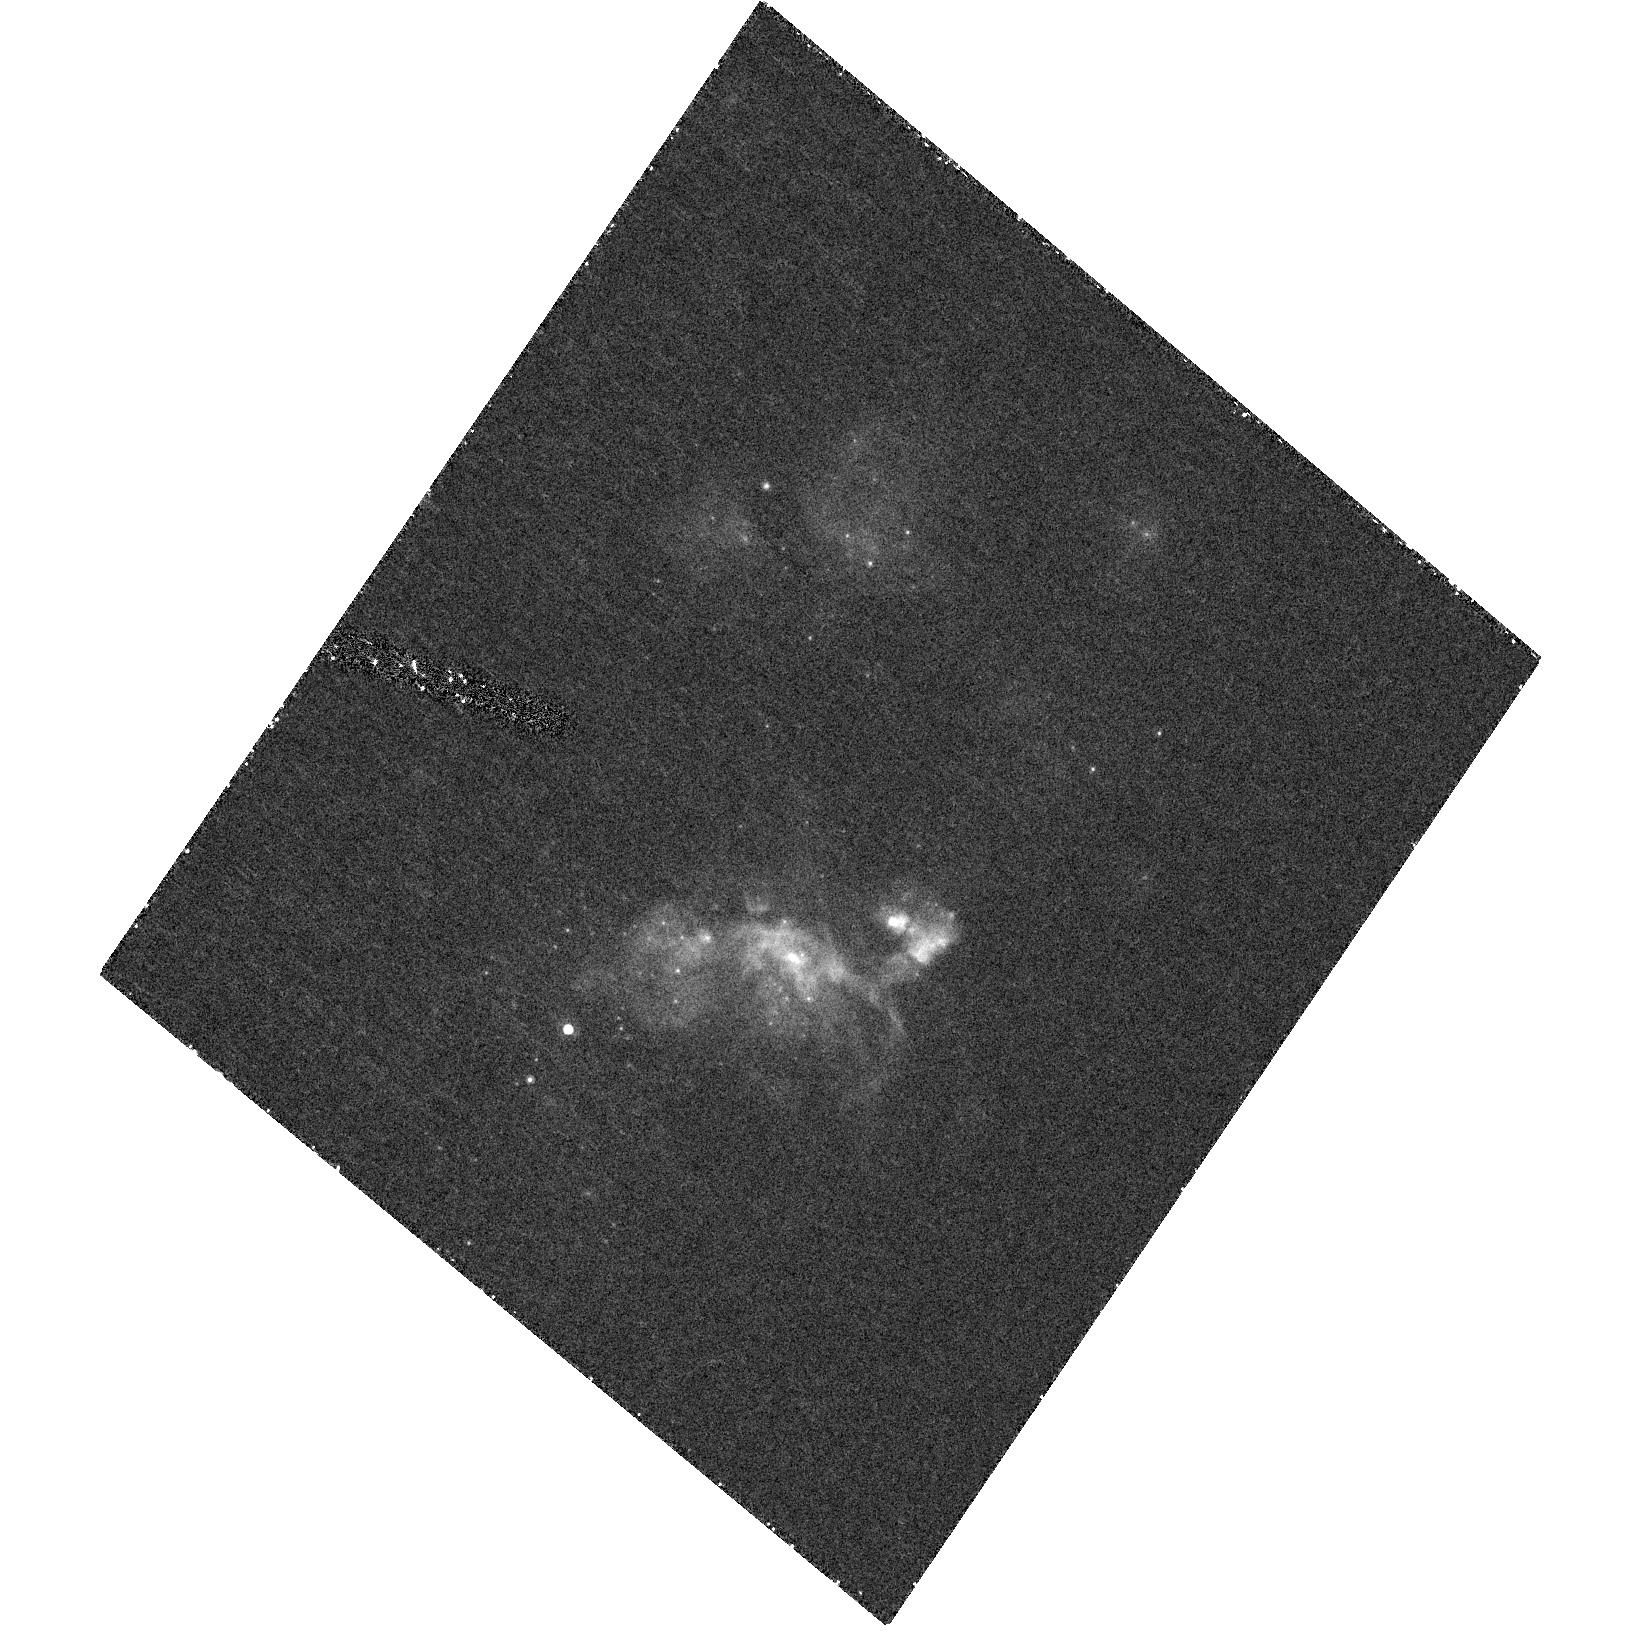
Target: NGC4559-X7
Instrument: ACS/HRC
Filter: F658N
Exposure: 40 min
Observation ID: hst_10214_01_acs_hrc_f658n_j92w01

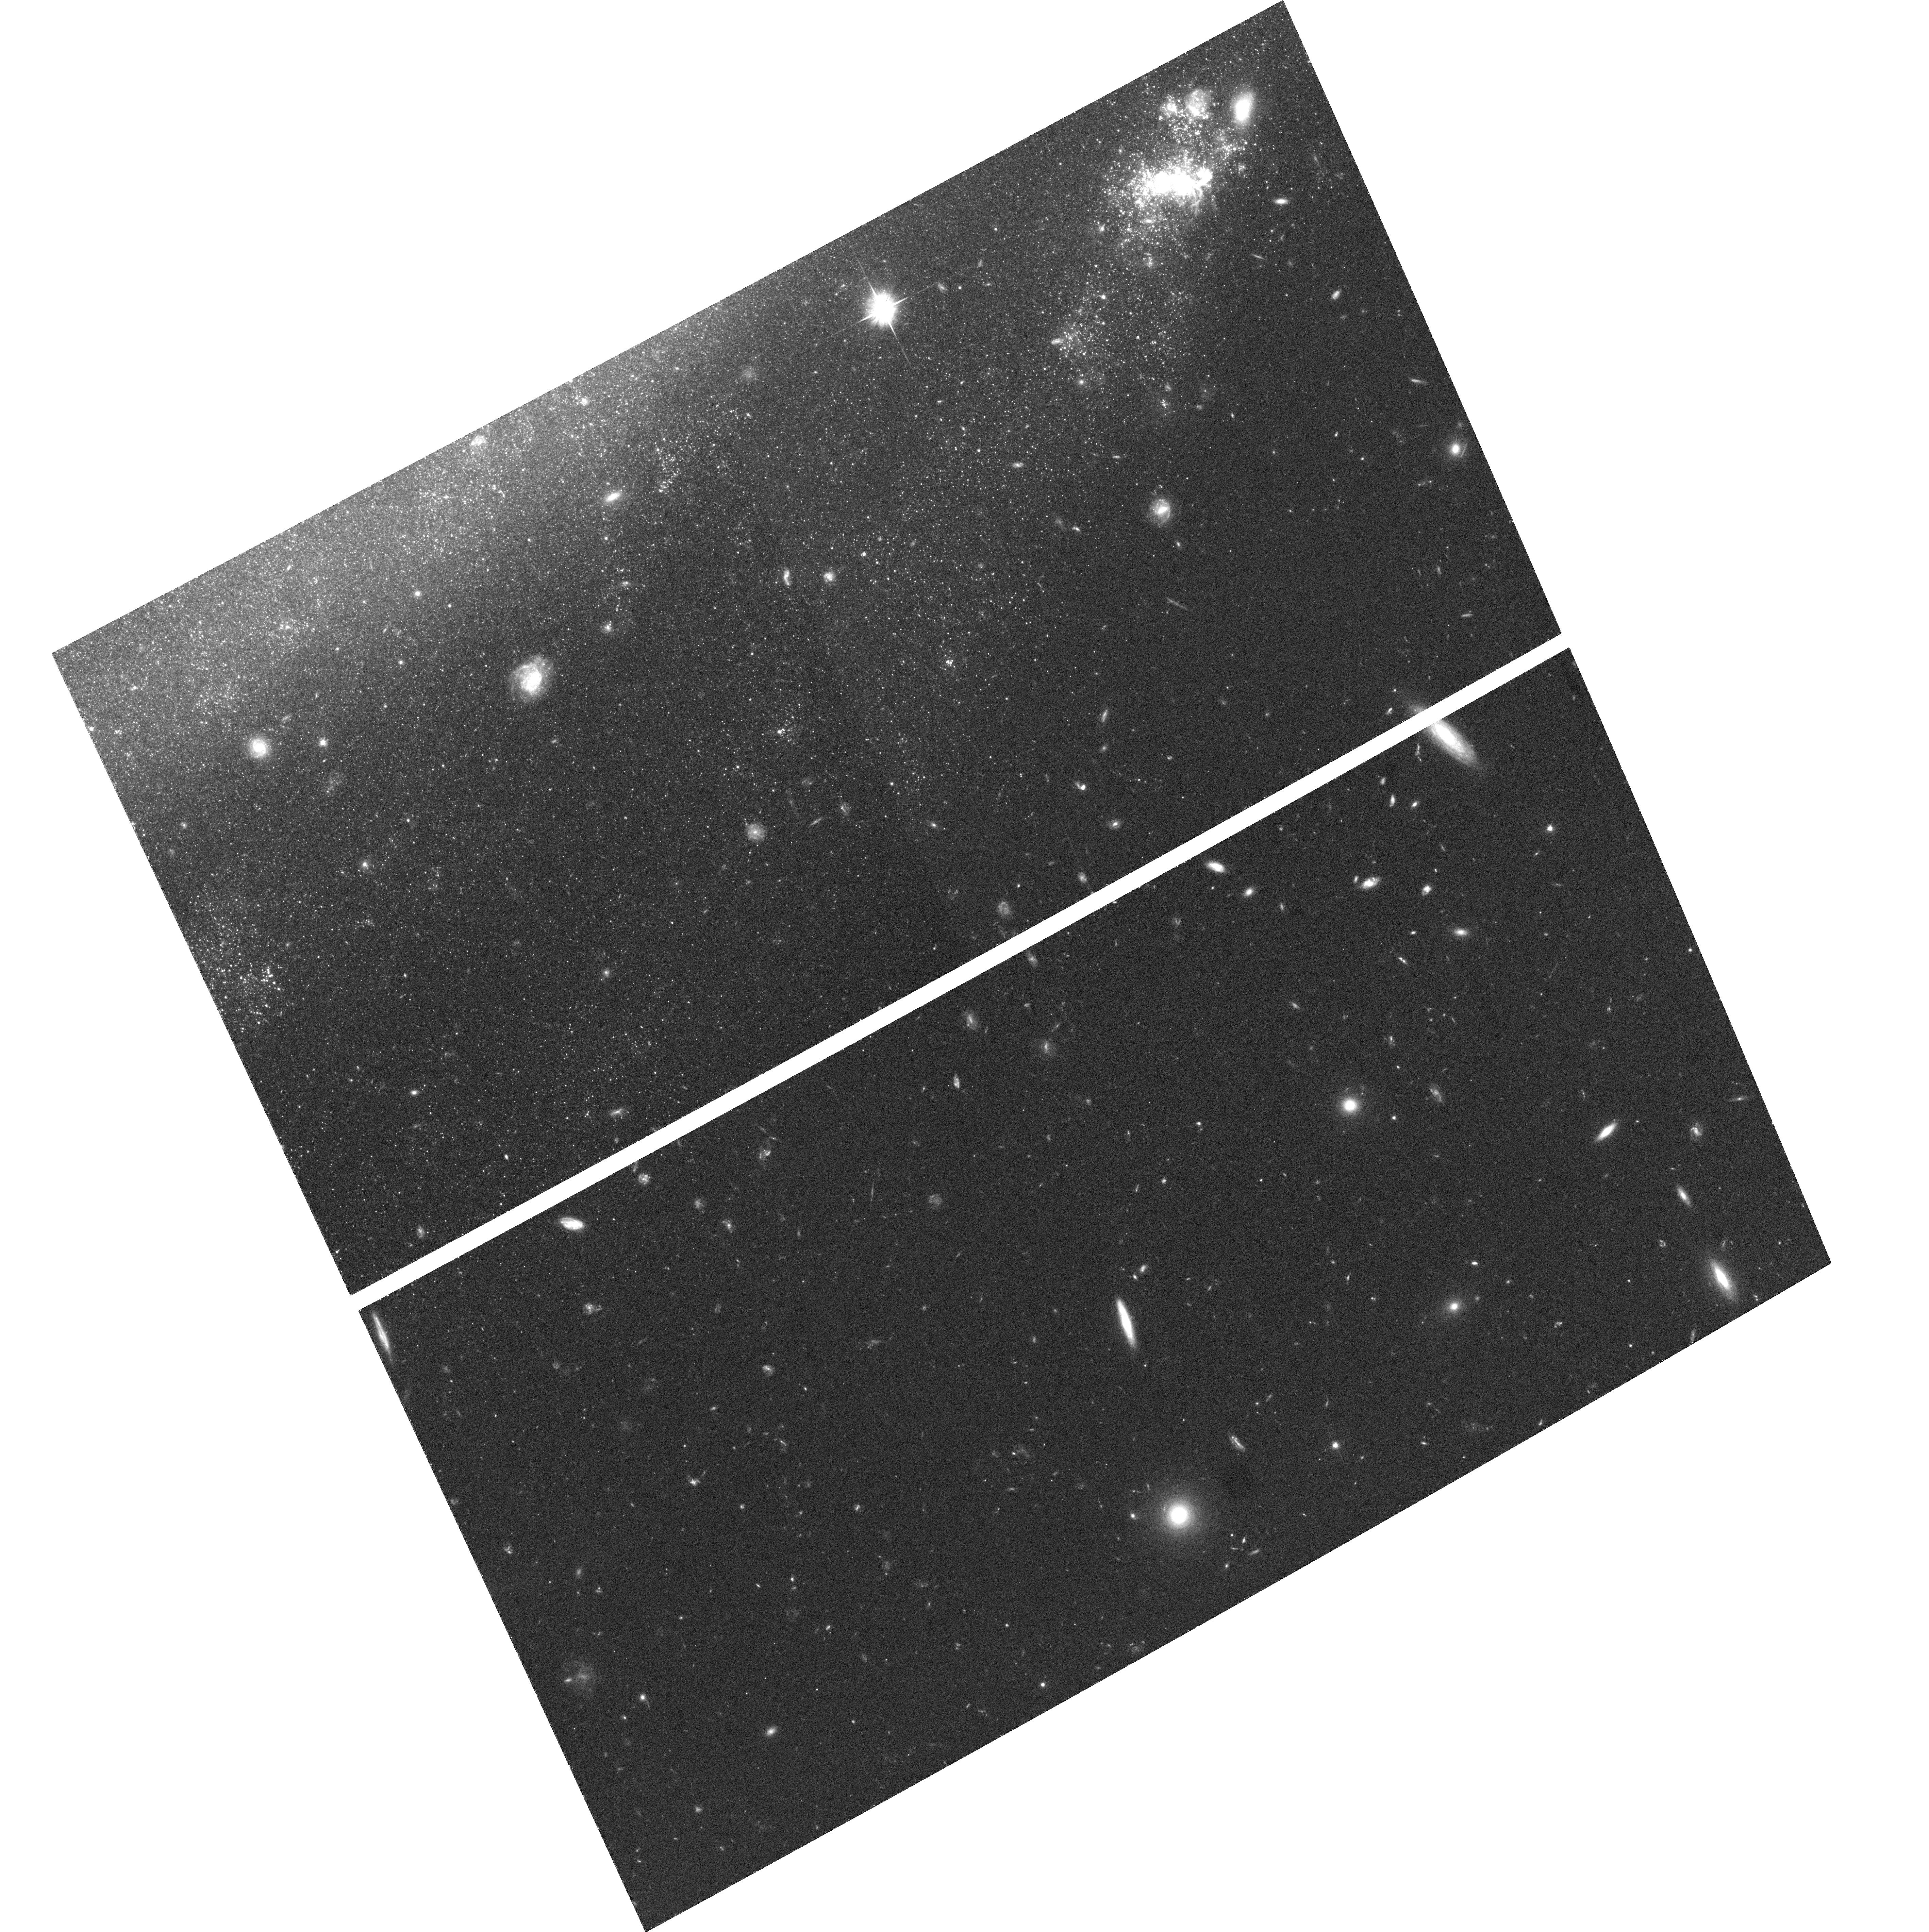
Target: field at RA 188.992°, Dec 27.962°
Instrument: ACS/WFC
Filter: F606W
Exposure: 30 min
Observation ID: hst_10214_02_acs_wfc_f606w_j92w02

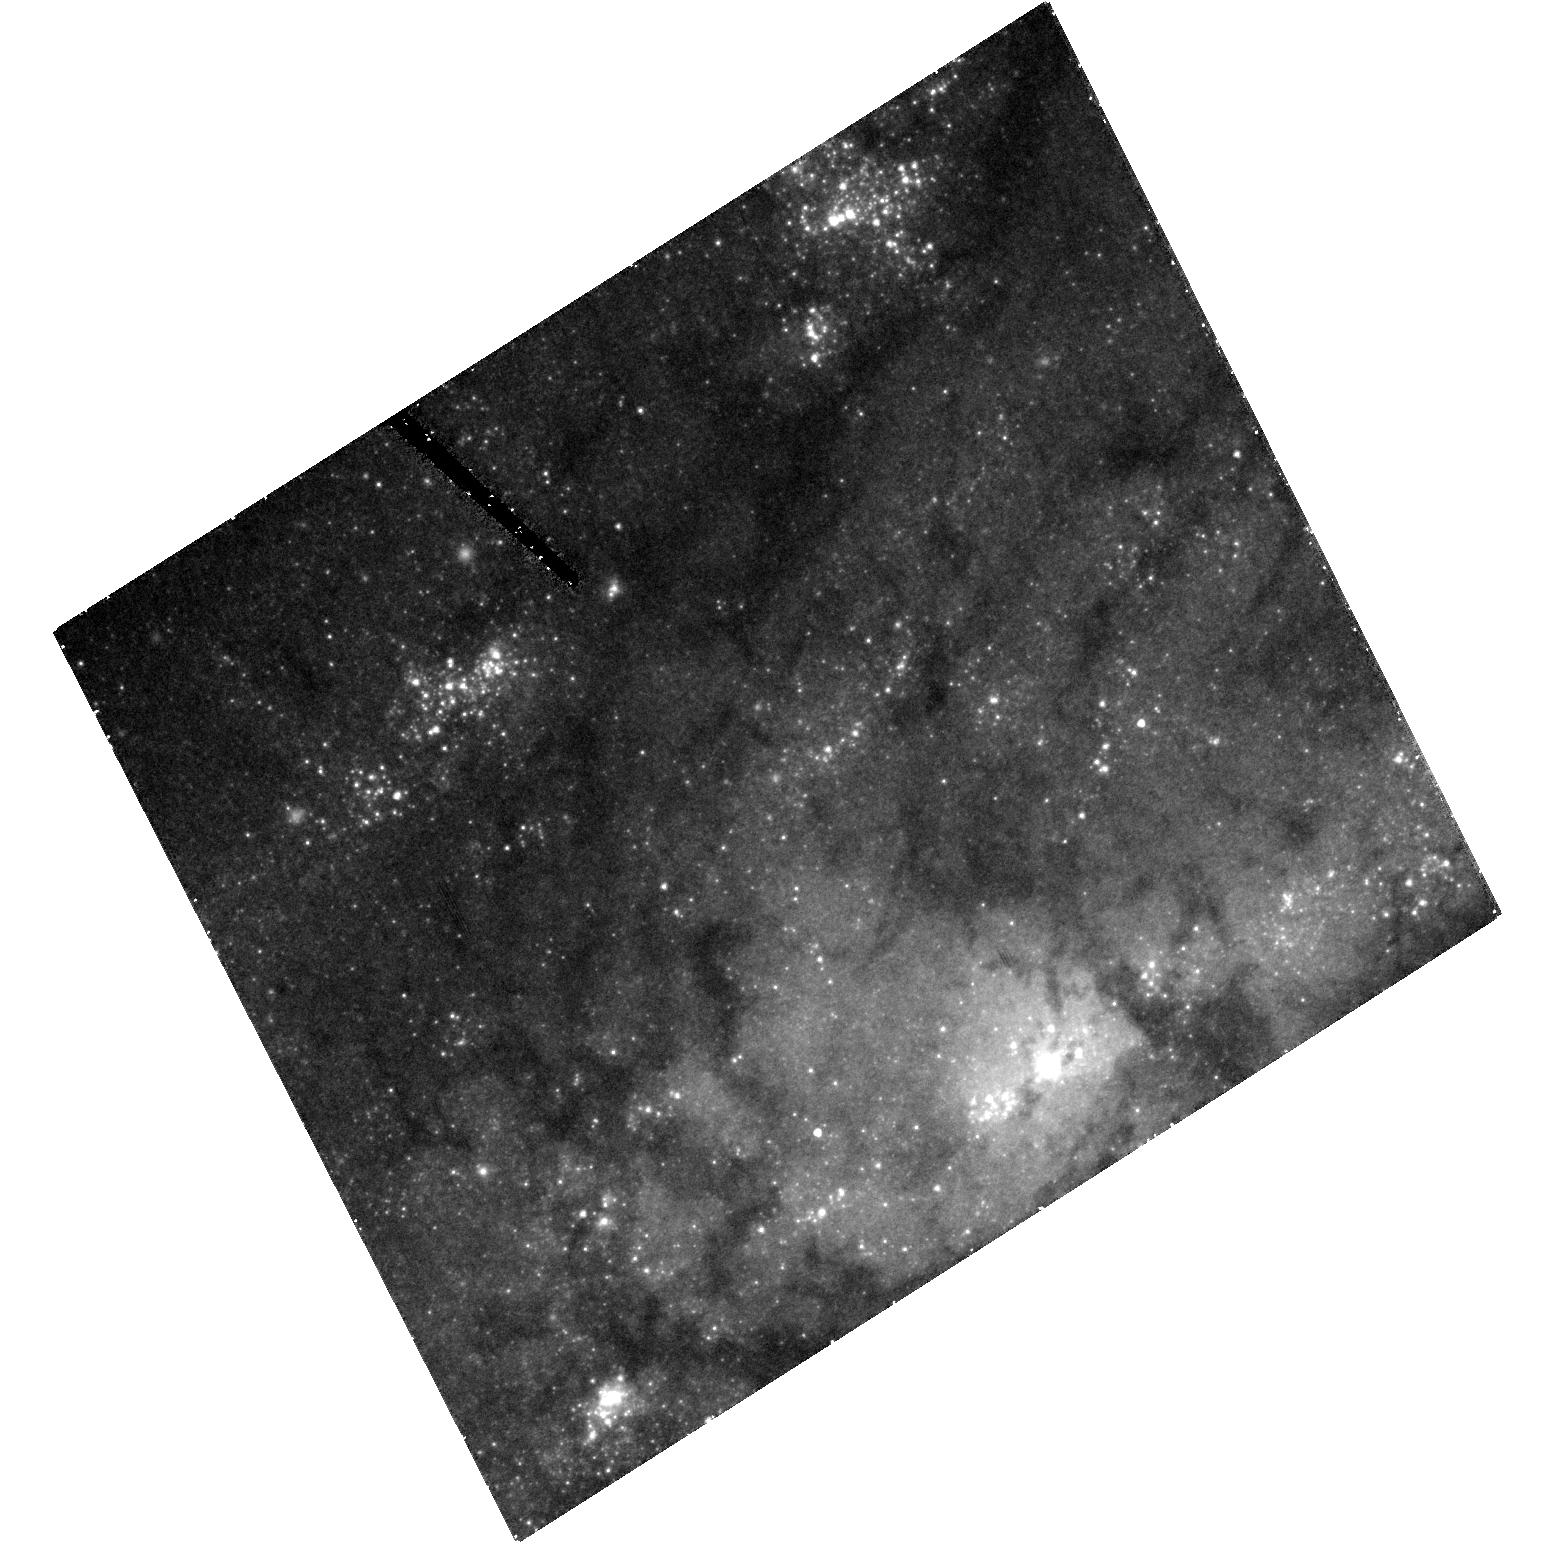
Target: NGC4559-X10
Instrument: ACS/HRC
Filter: F555W
Exposure: 40 min
Observation ID: hst_10214_02_acs_hrc_f555w_j92w02

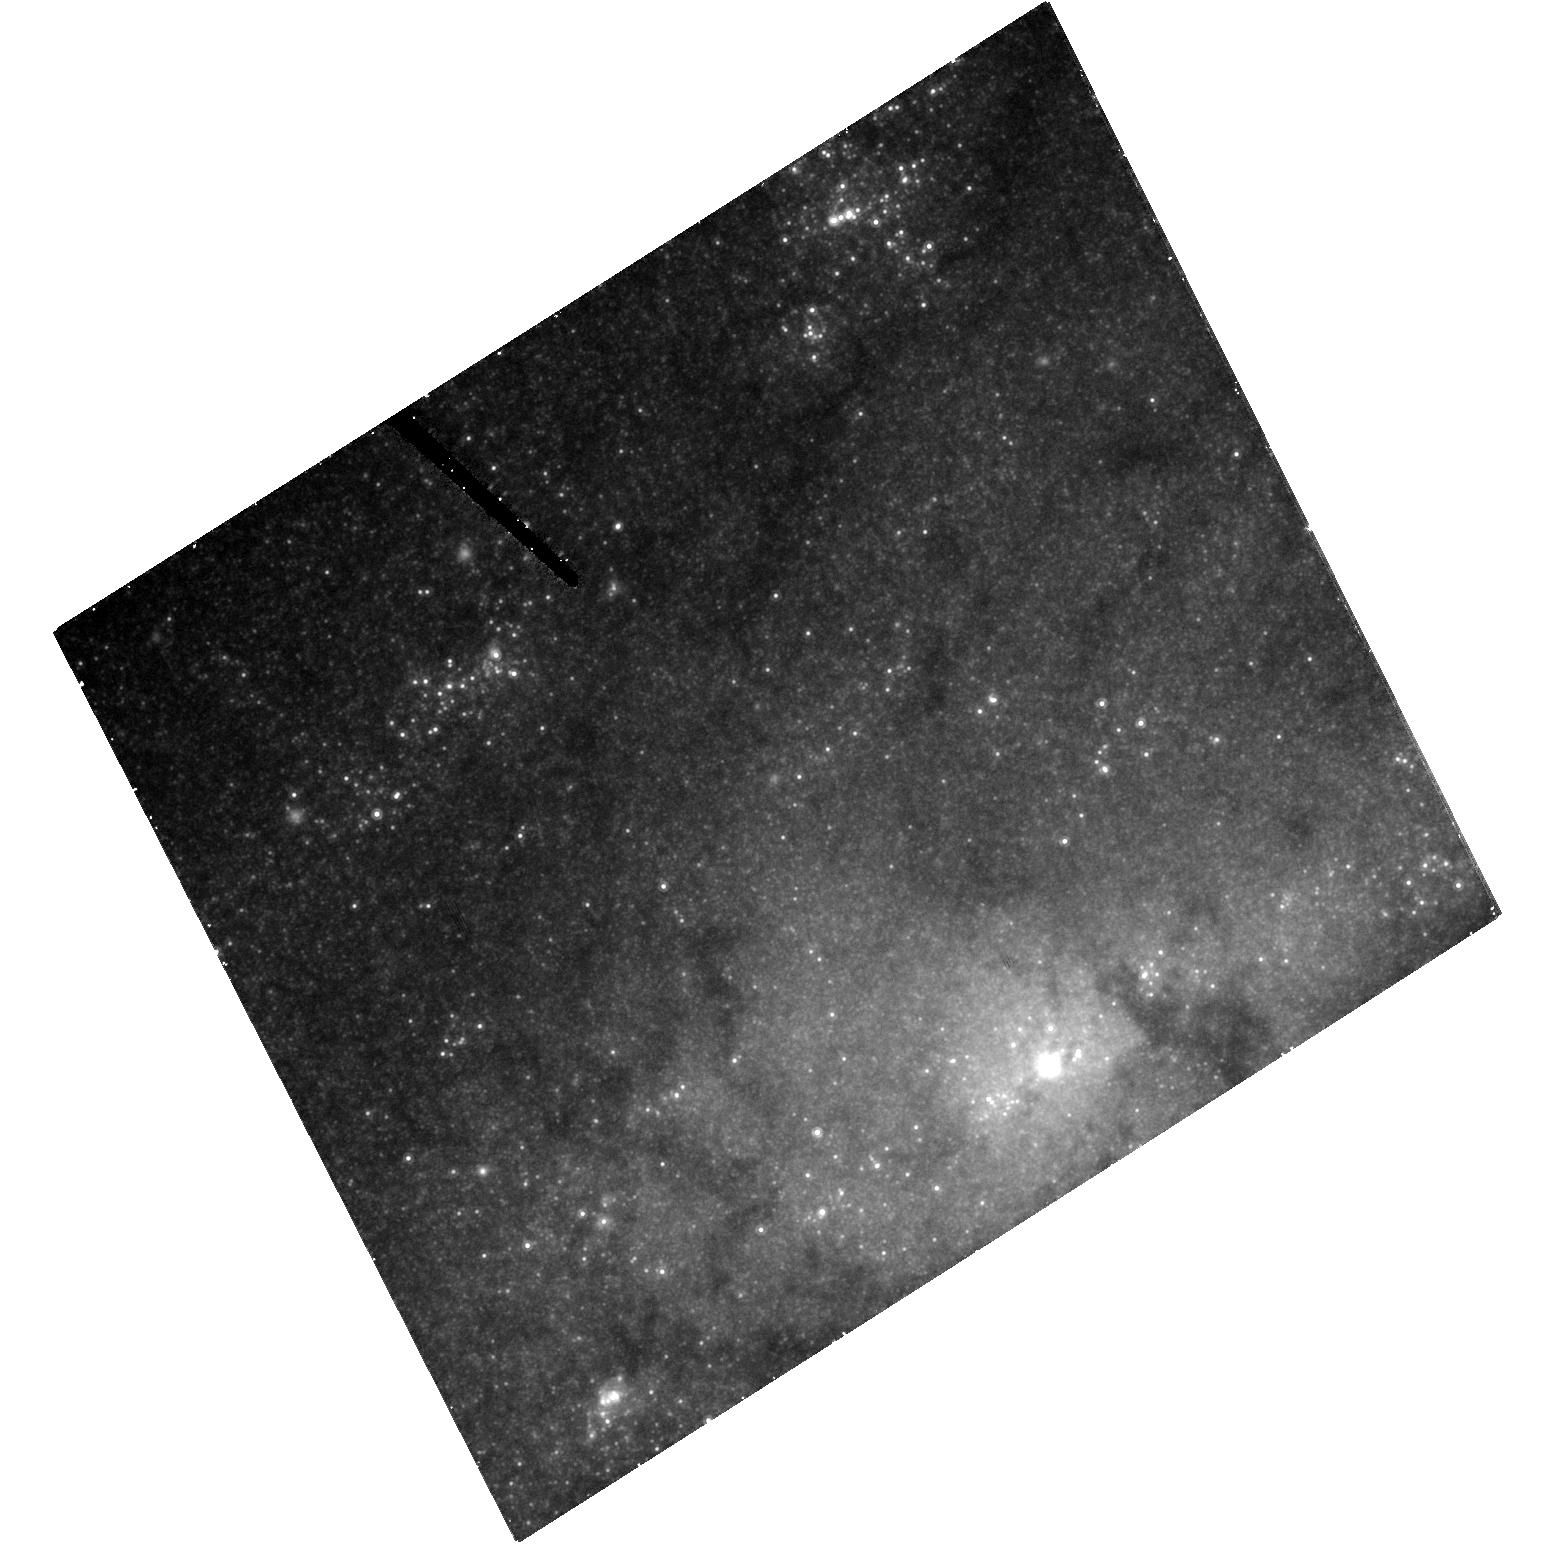
Target: NGC4559-X10
Instrument: ACS/HRC
Filter: F814W
Exposure: 40 min
Observation ID: hst_10214_02_acs_hrc_f814w_j92w02

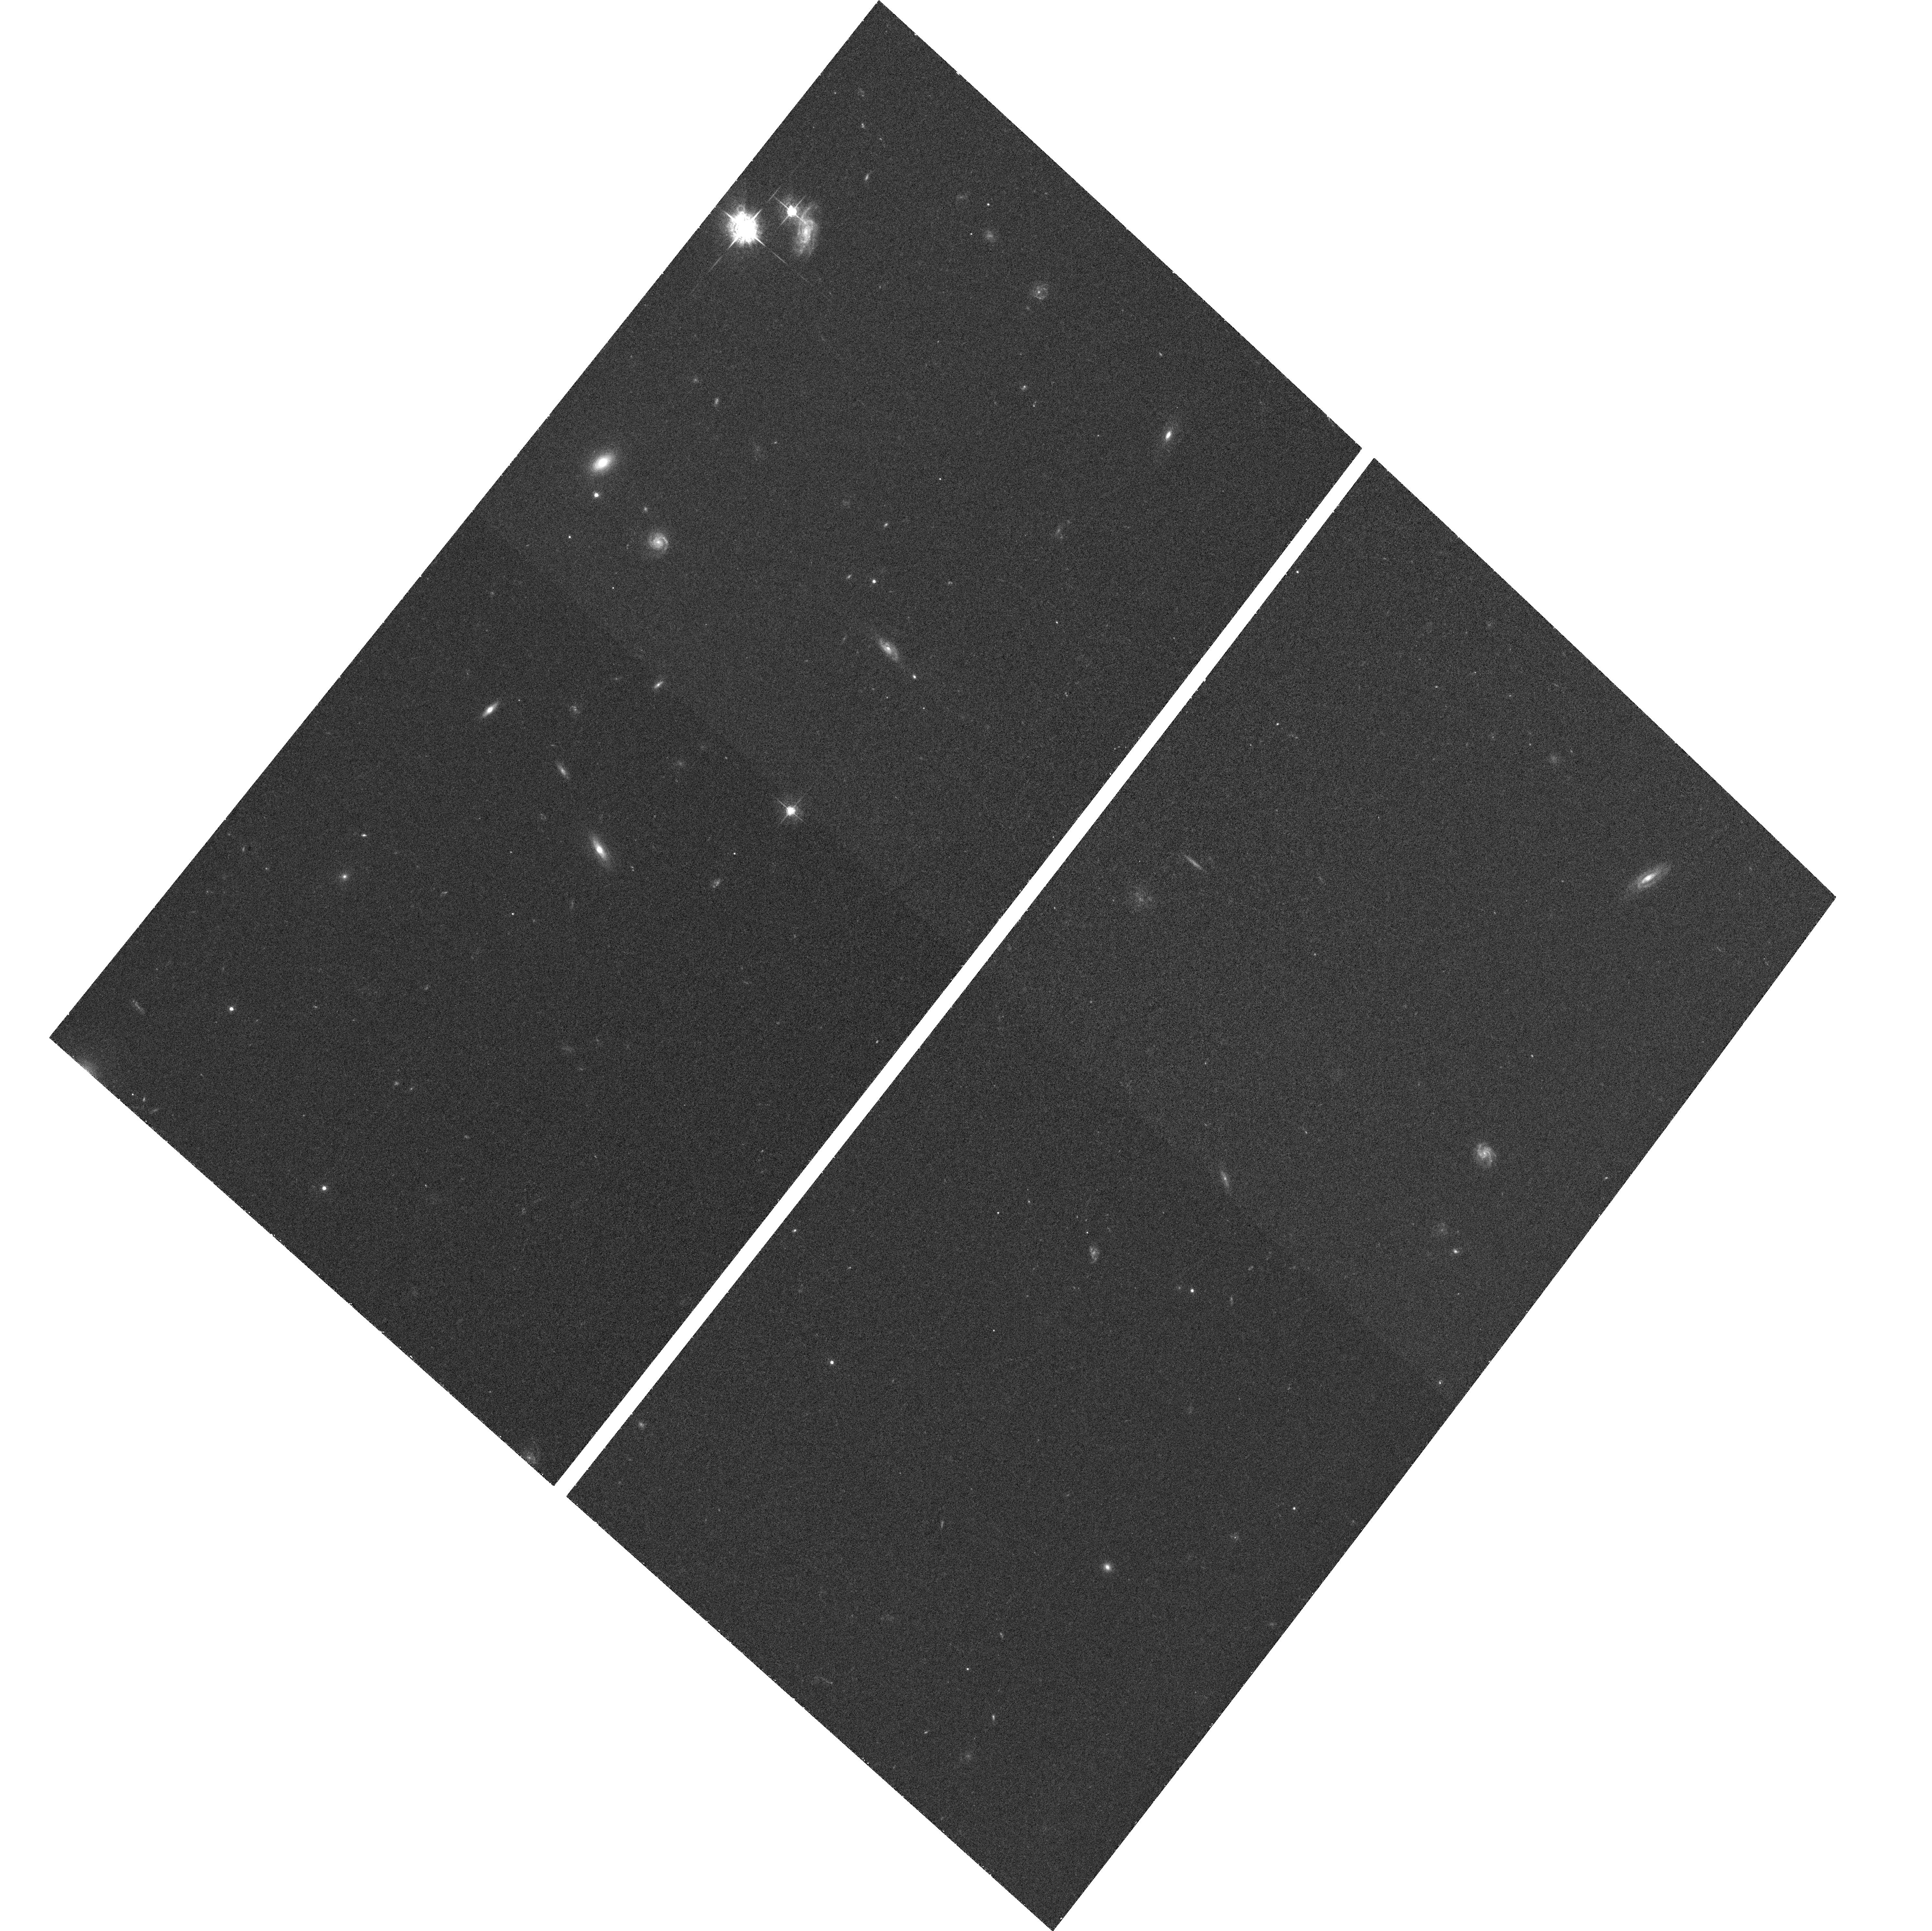
Target: field at RA 188.966°, Dec 27.934°
Instrument: ACS/WFC
Filter: F550M
Exposure: 30 min
Observation ID: hst_10214_01_acs_wfc_f550m_j92w01

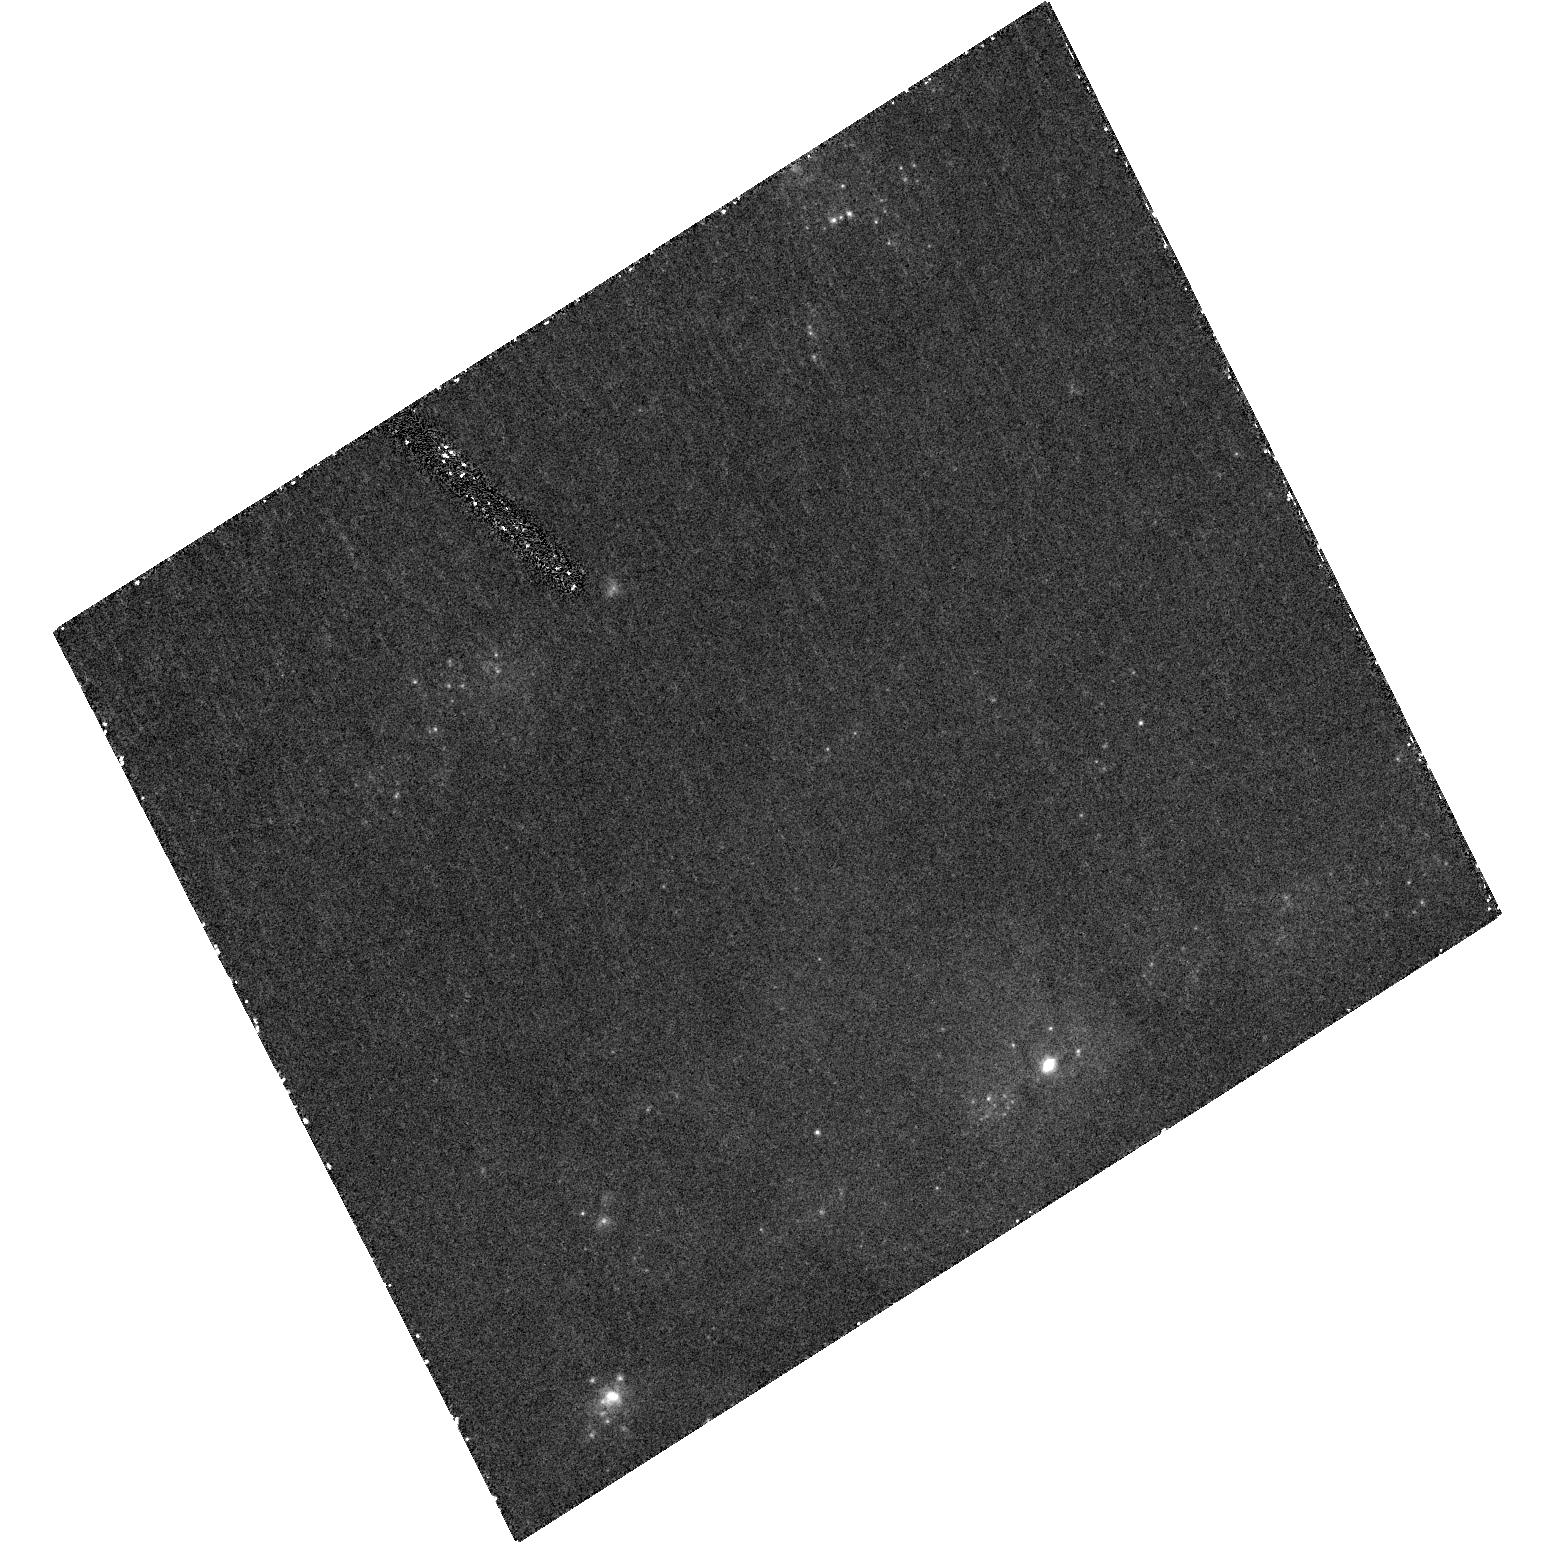
Target: NGC4559-X10
Instrument: ACS/HRC
Filter: F502N
Exposure: 40 min
Observation ID: hst_10214_02_acs_hrc_f502n_j92w02

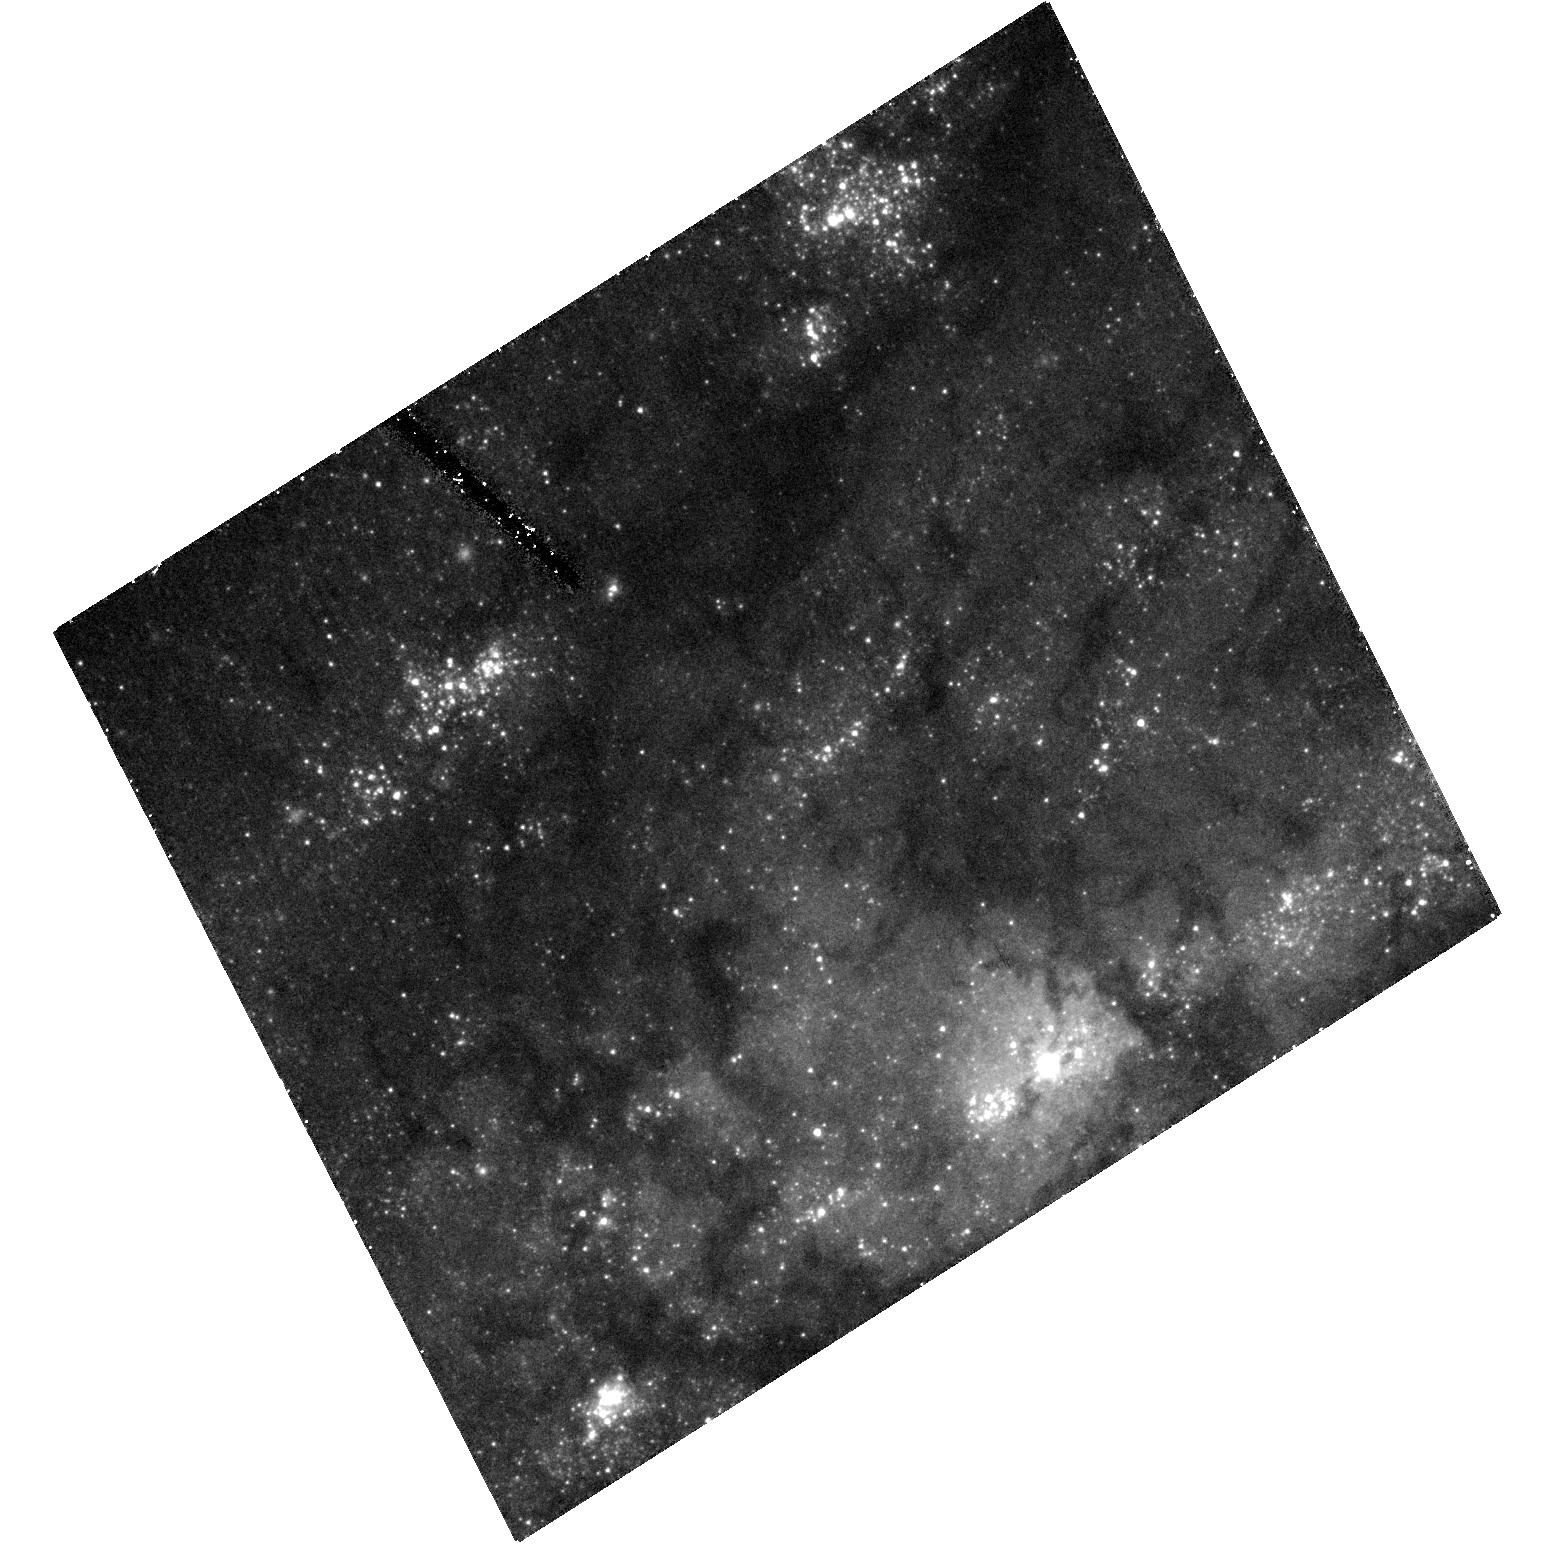
Target: NGC4559-X10
Instrument: ACS/HRC
Filter: F435W
Exposure: 40 min
Observation ID: hst_10214_02_acs_hrc_f435w_j92w02

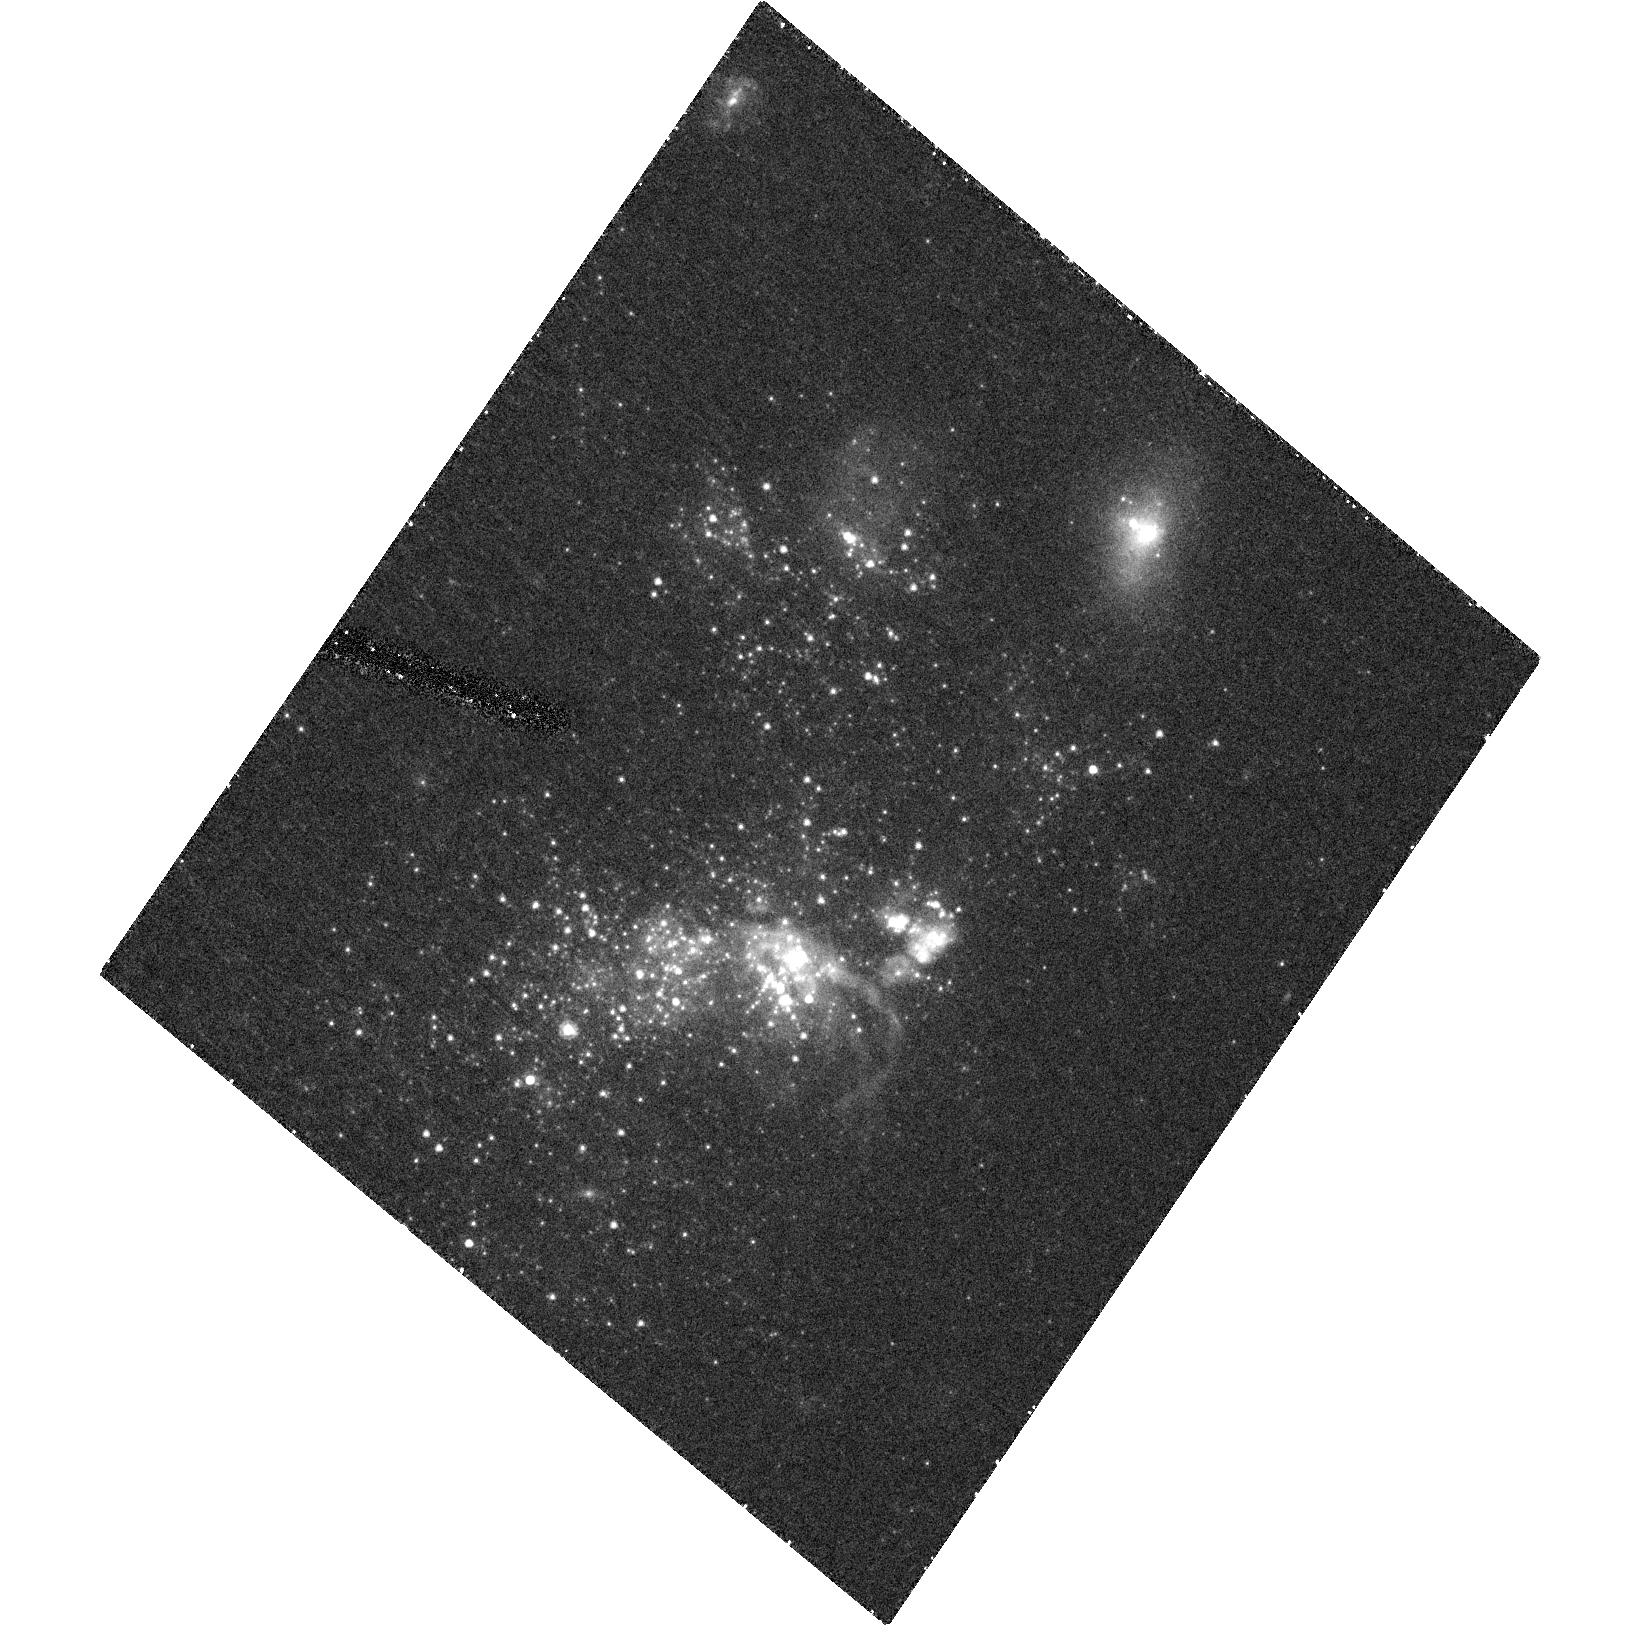
Target: NGC4559-X7
Instrument: ACS/HRC
Filter: F555W
Exposure: 40 min
Observation ID: hst_10214_01_acs_hrc_f555w_j92w01

ACS/HRC imaging of two very bright ultra-luminous X-ray sources {ULXs} (PI: Soria, Roberto)

We propose broad- and narrow-band ACS/HRC imaging of two very bright ultraluminous X-ray sources (ULXs) in NGC 4559. Our main objectives are: to identify the optical counterparts; to determine their masses and evolutionary stages; to determine the nature of mass transfer in the ULX systems; to determine the properties of the stellar population in the ULX fields (eg, metal abundance, age). With these observations, integrated with our Chandra, XMM-Newton, HST/WFPC2 and CHFT data, we will test the models for the nature and mechanisms of formation of the accreting black holes in ULXs. Moreover, one of the two ULXs is in a peculiar star-forming complex: we have suggested that it is an expanding wave of star-formation triggered by a dwarf galaxy plunging through the outer disk of NGC 4559. The ACS observation will also allow us to test this hypothesis.